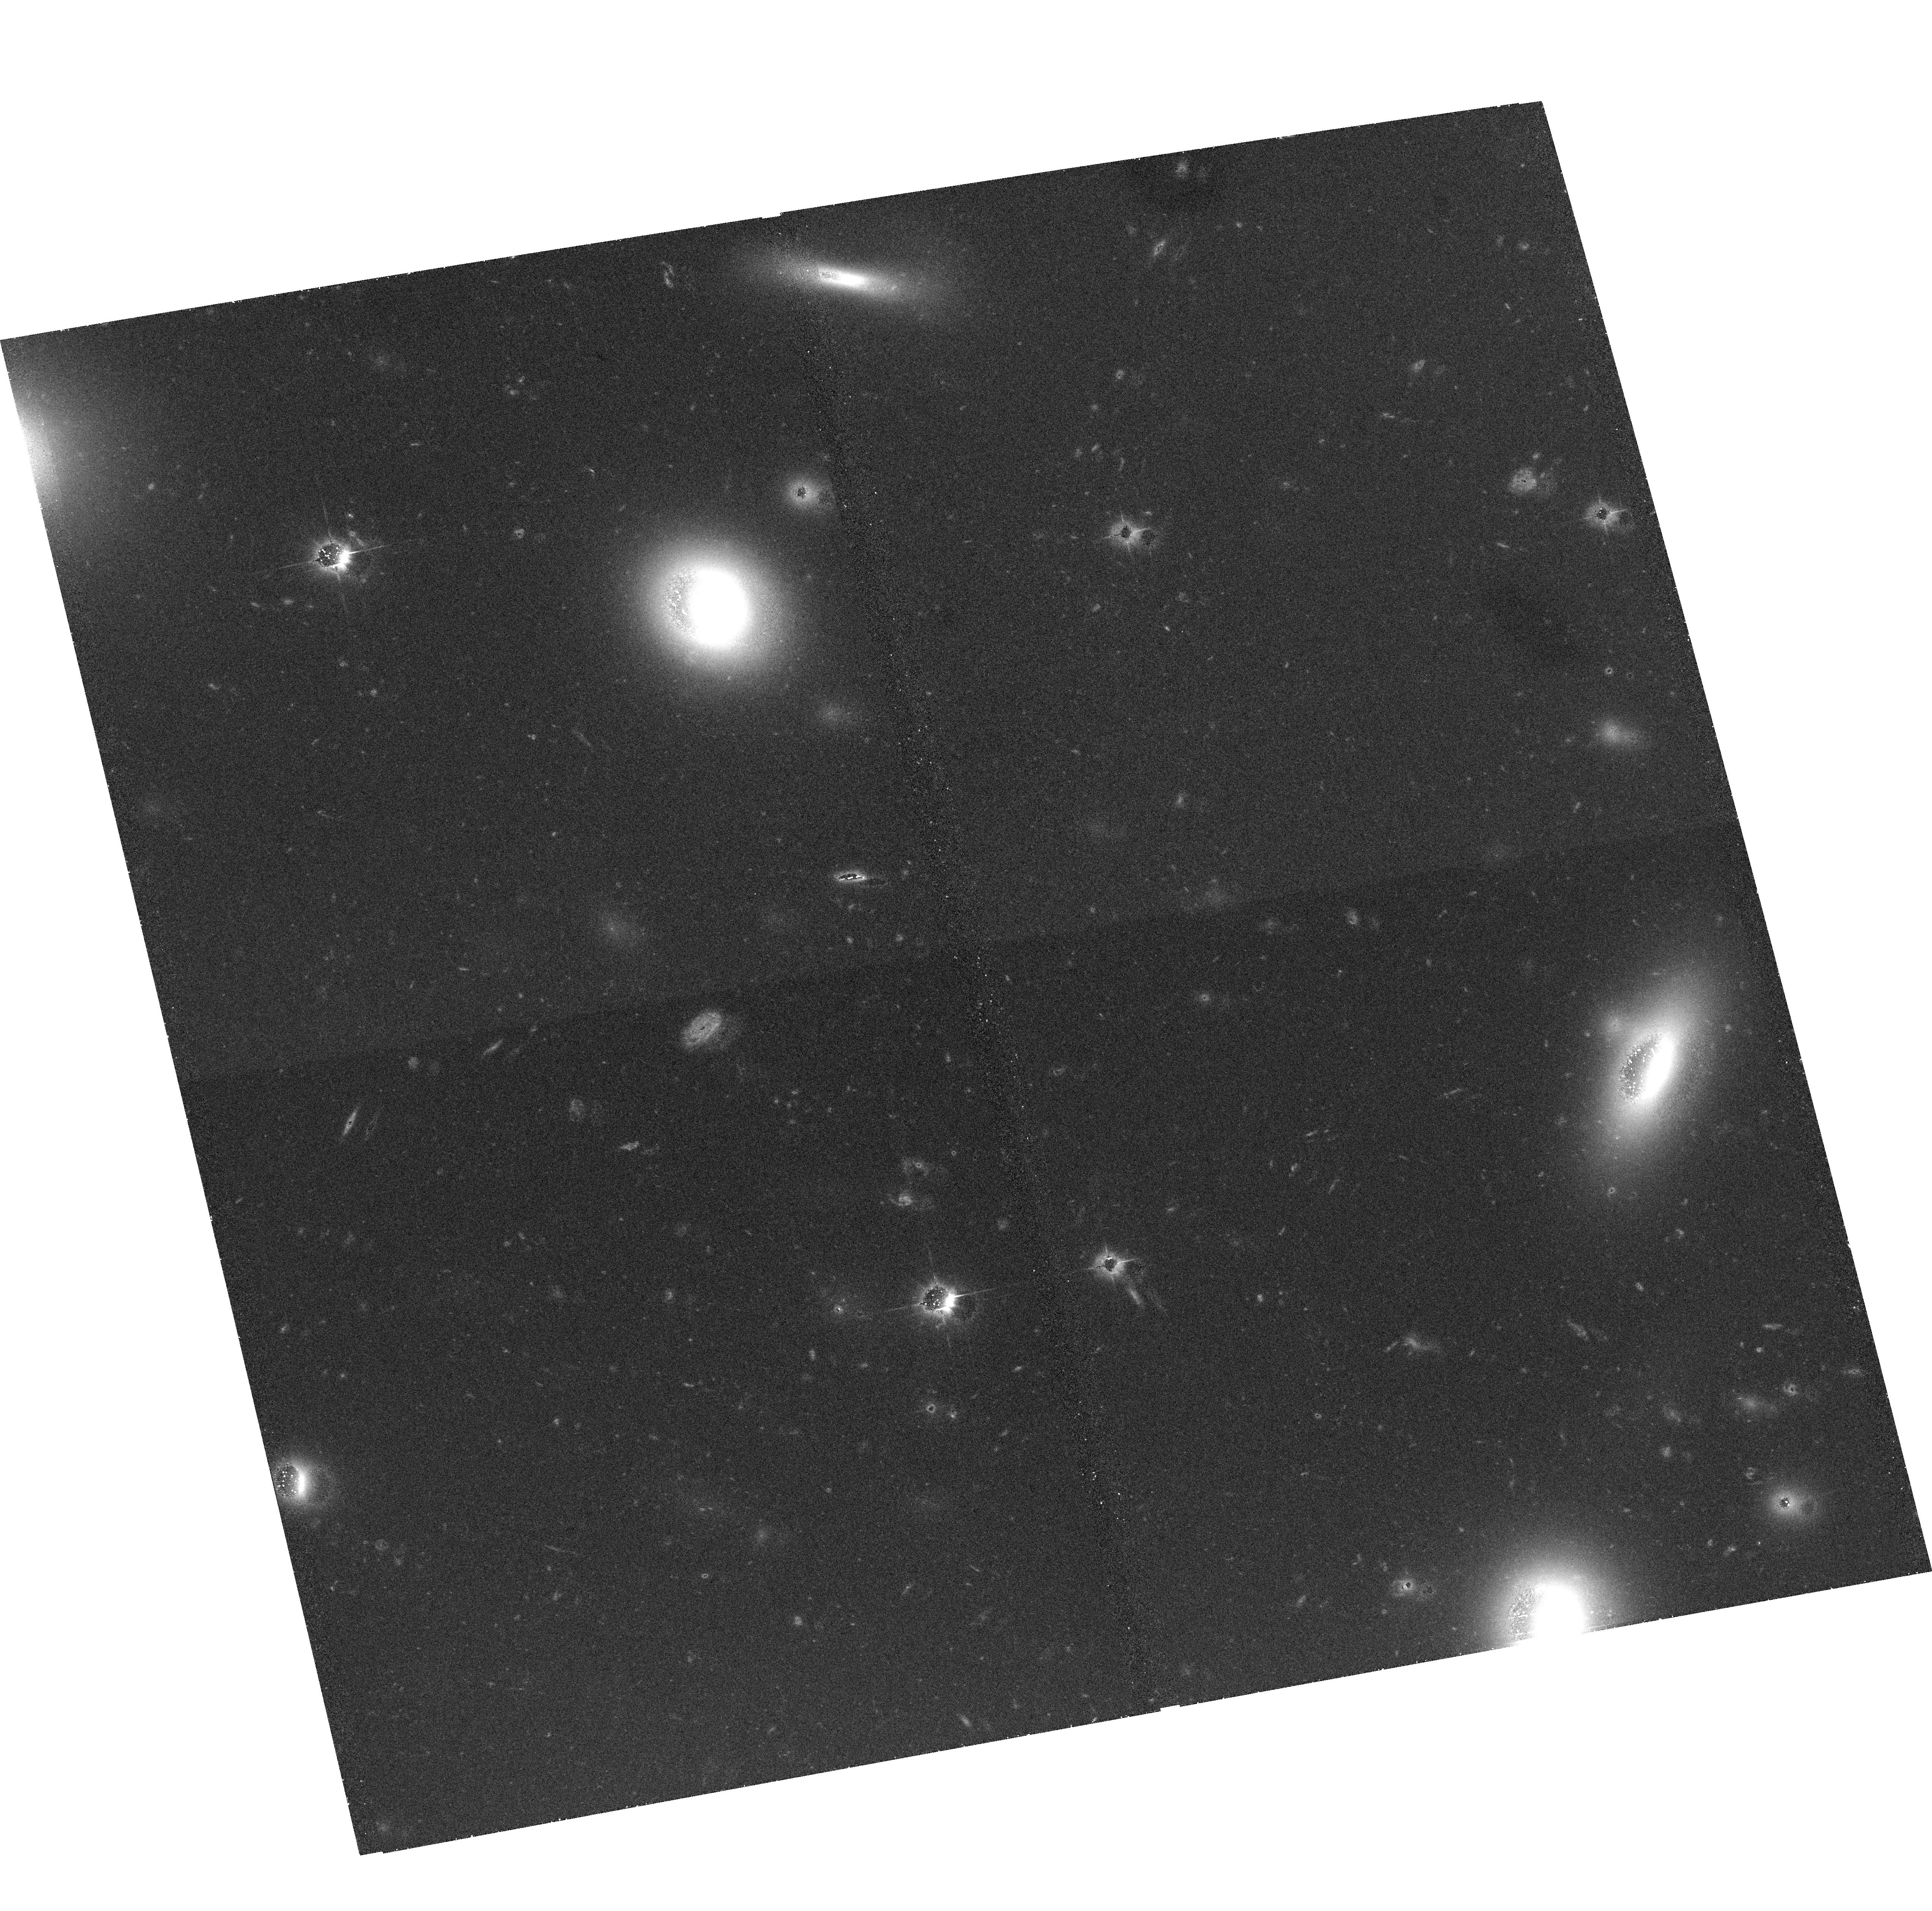
Target: COMA2-3
Instrument: ACS/WFC
Filter: F475W
Exposure: 45 min
Observation ID: hst_10861_10_acs_wfc_f475w_j9ty10

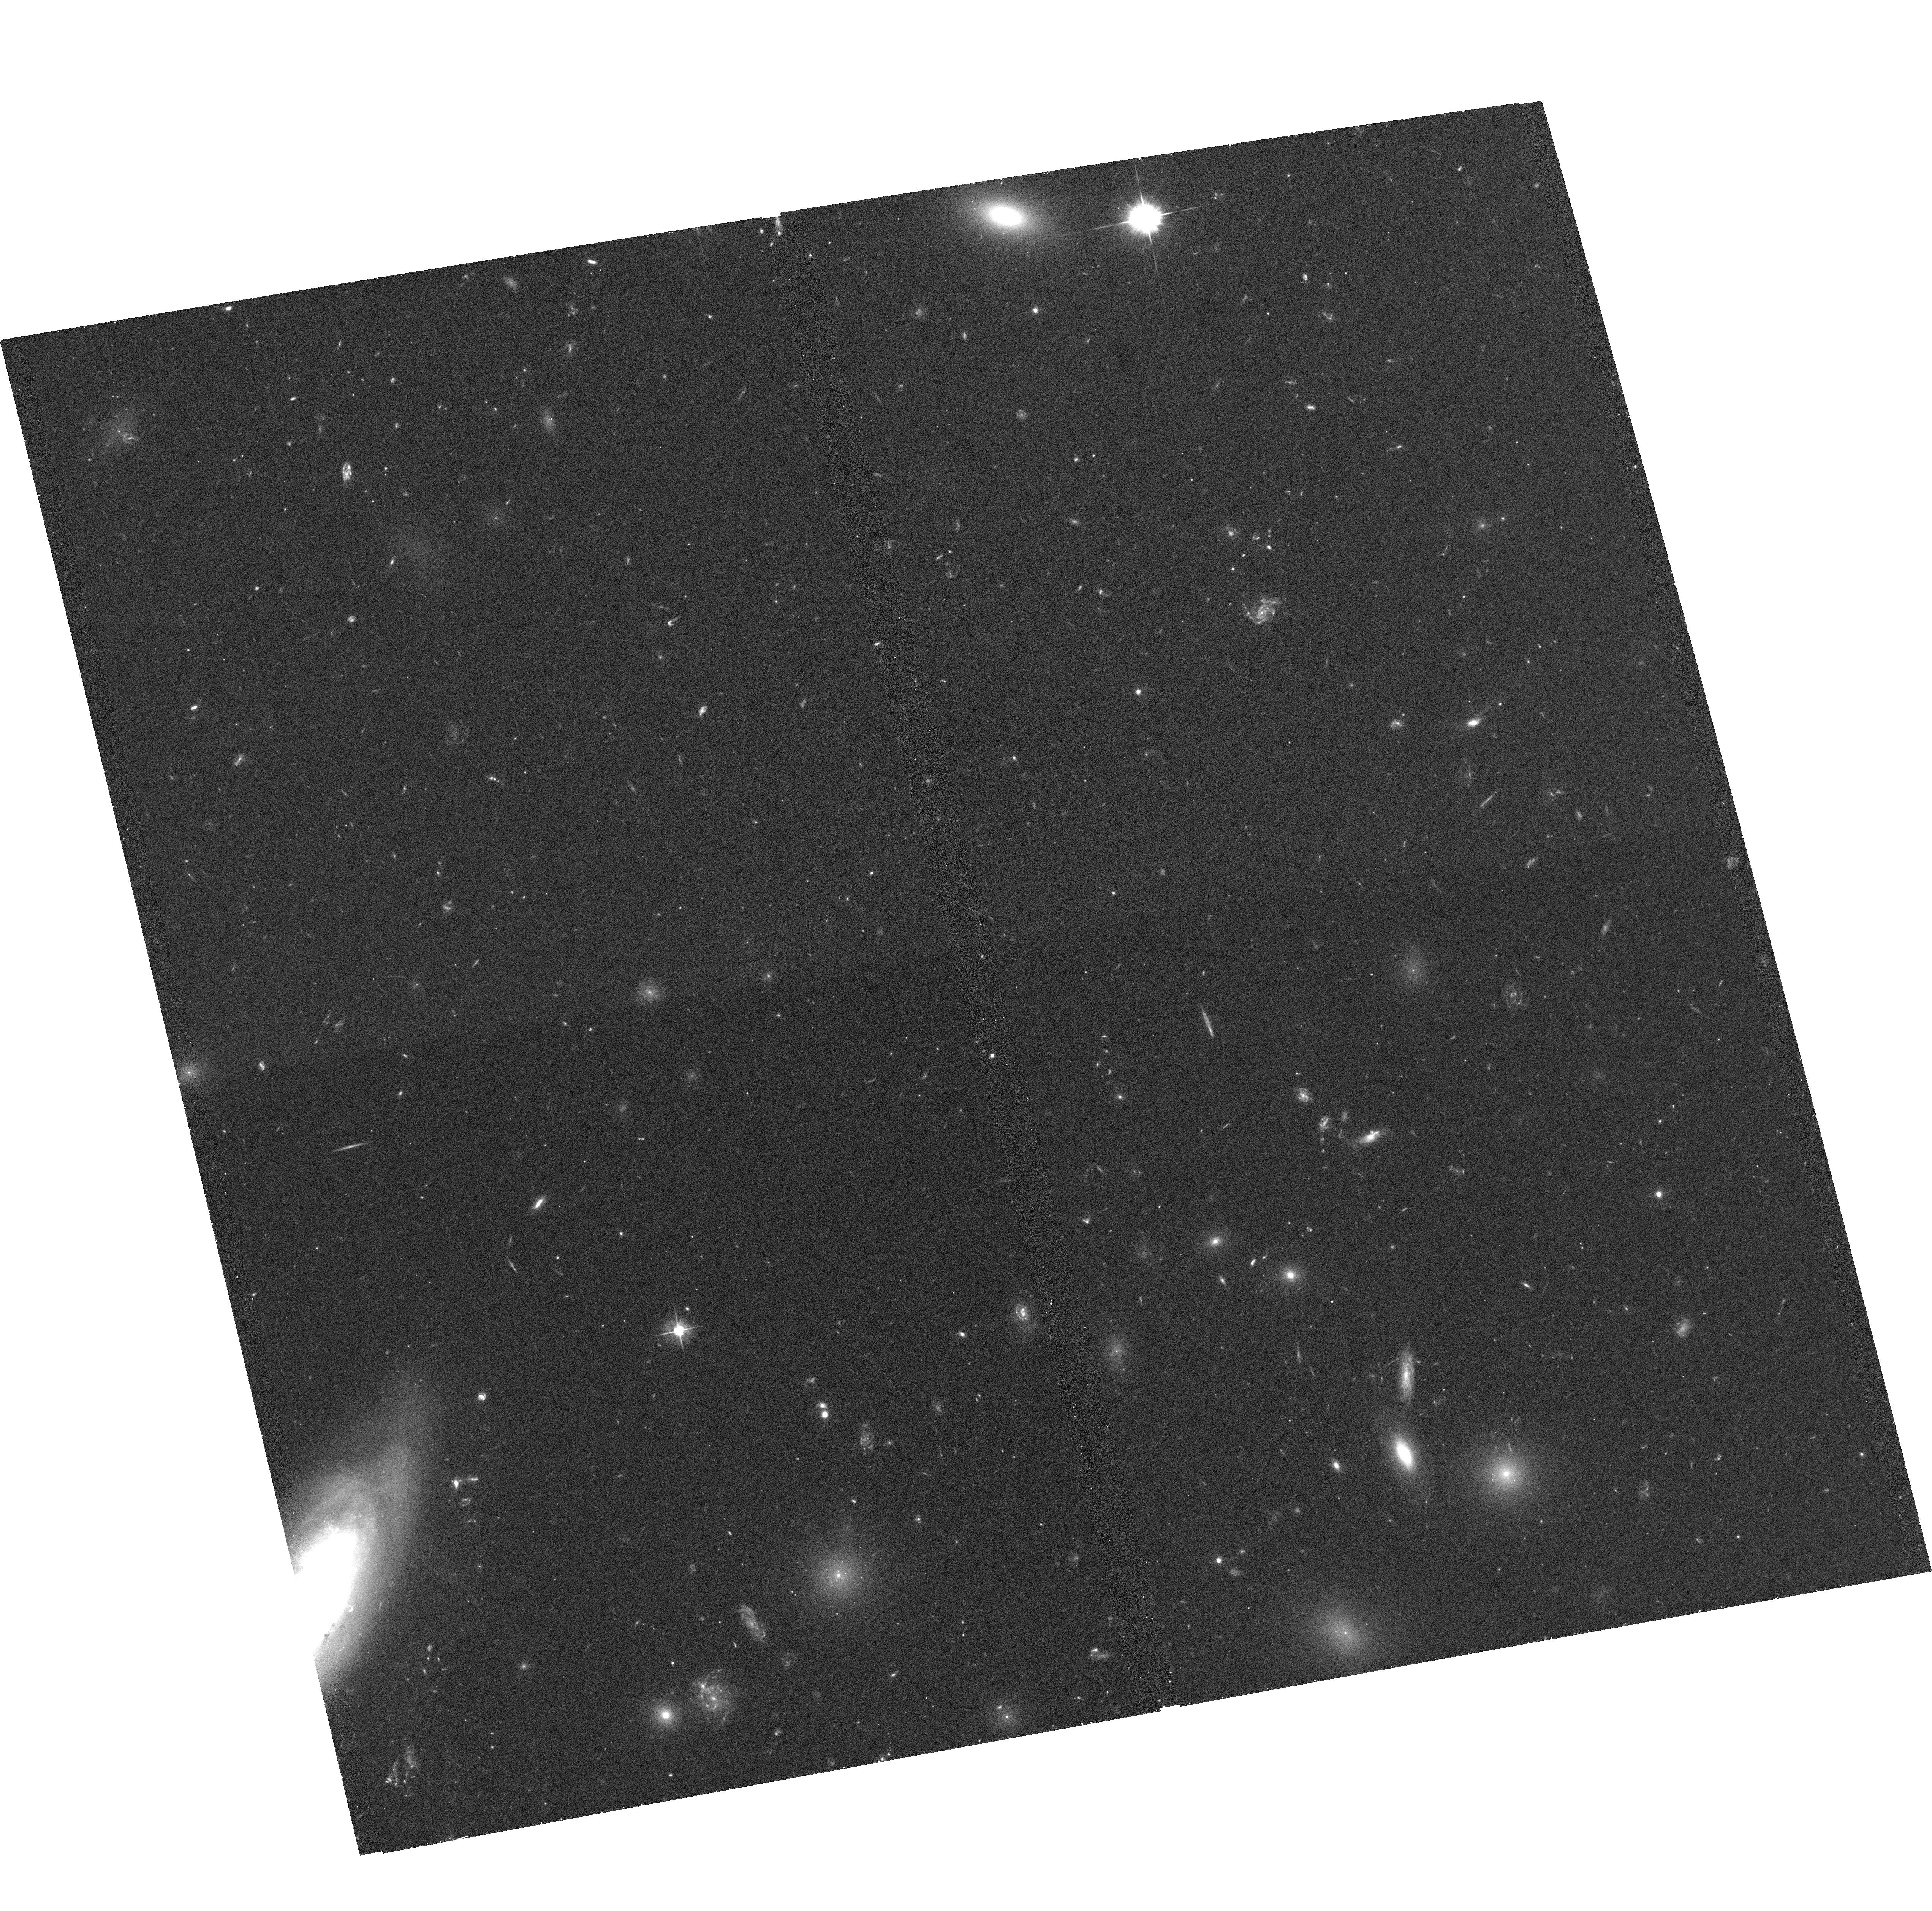
Target: COMA1-2
Instrument: ACS/WFC
Filter: F475W
Exposure: 45 min
Observation ID: hst_10861_02_acs_wfc_f475w_j9ty02

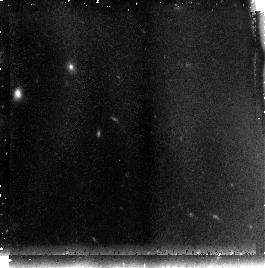
Target: field at RA 194.110°, Dec 27.366°
Instrument: NICMOS/NIC3
Filter: F110W
Exposure: 43 min
Observation ID: n9ty63020

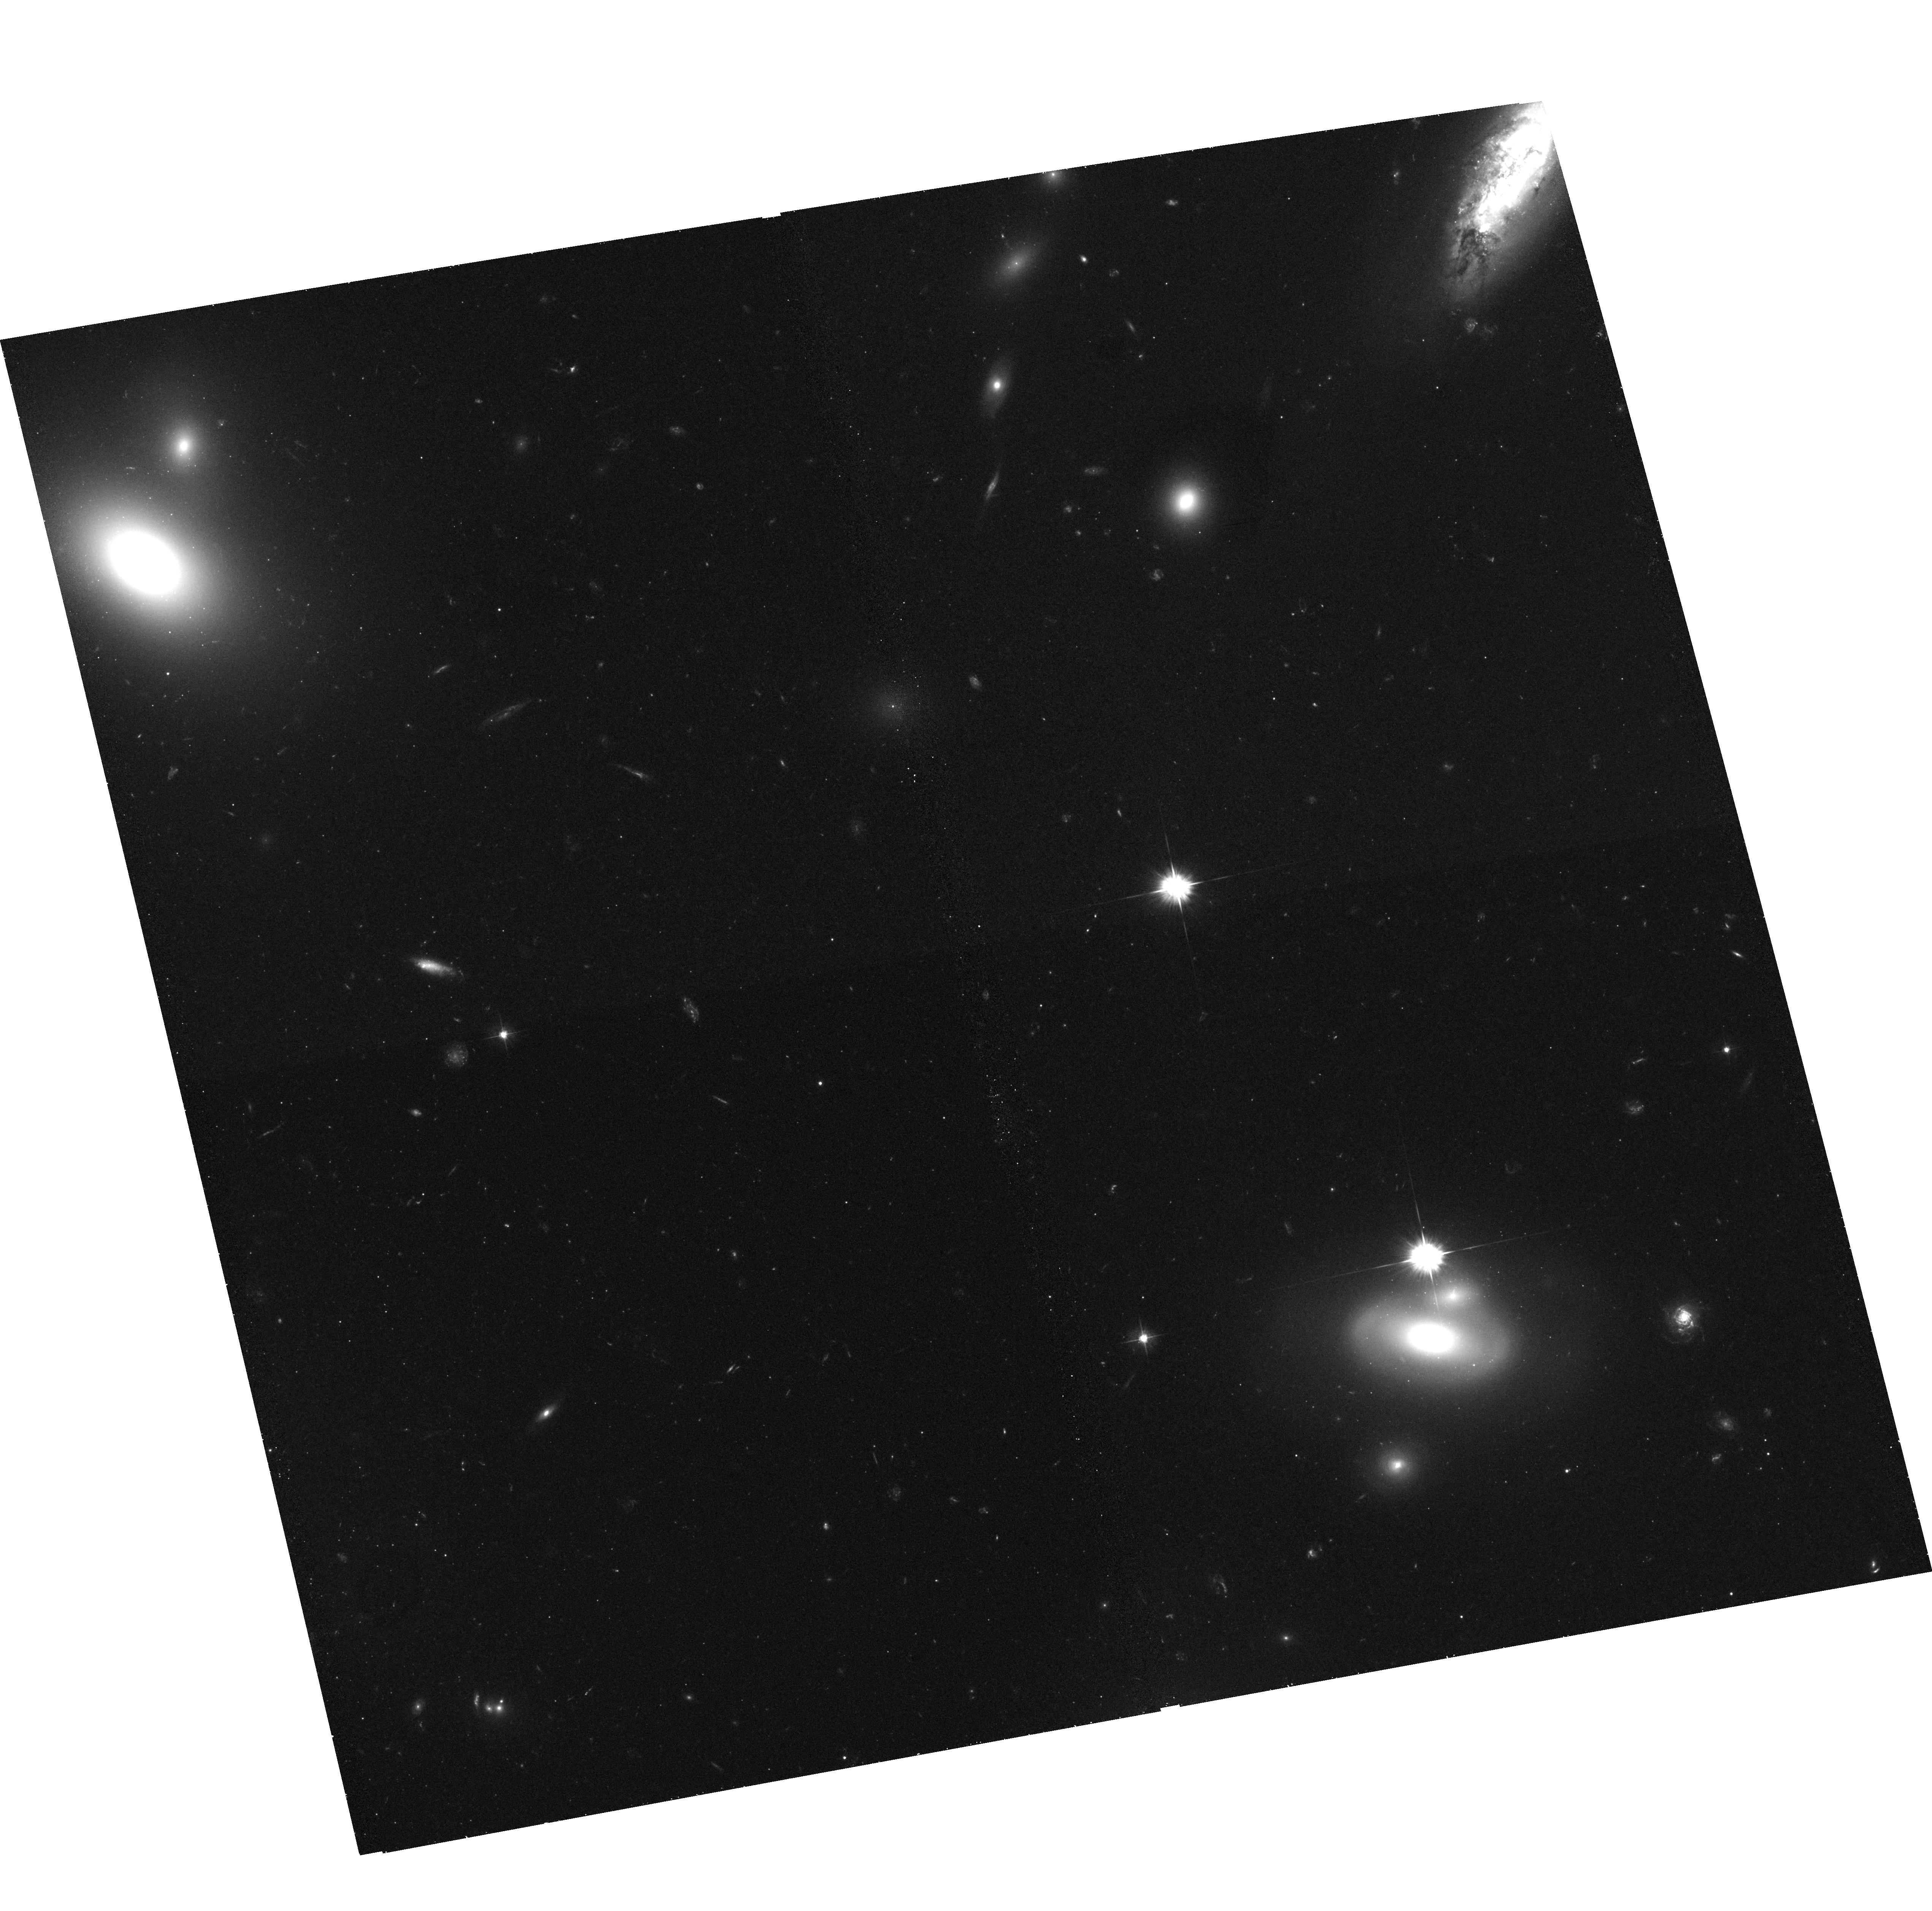
Target: COMA2-1
Instrument: ACS/WFC
Filter: F475W
Exposure: 45 min
Observation ID: hst_10861_08_acs_wfc_f475w_j9ty08

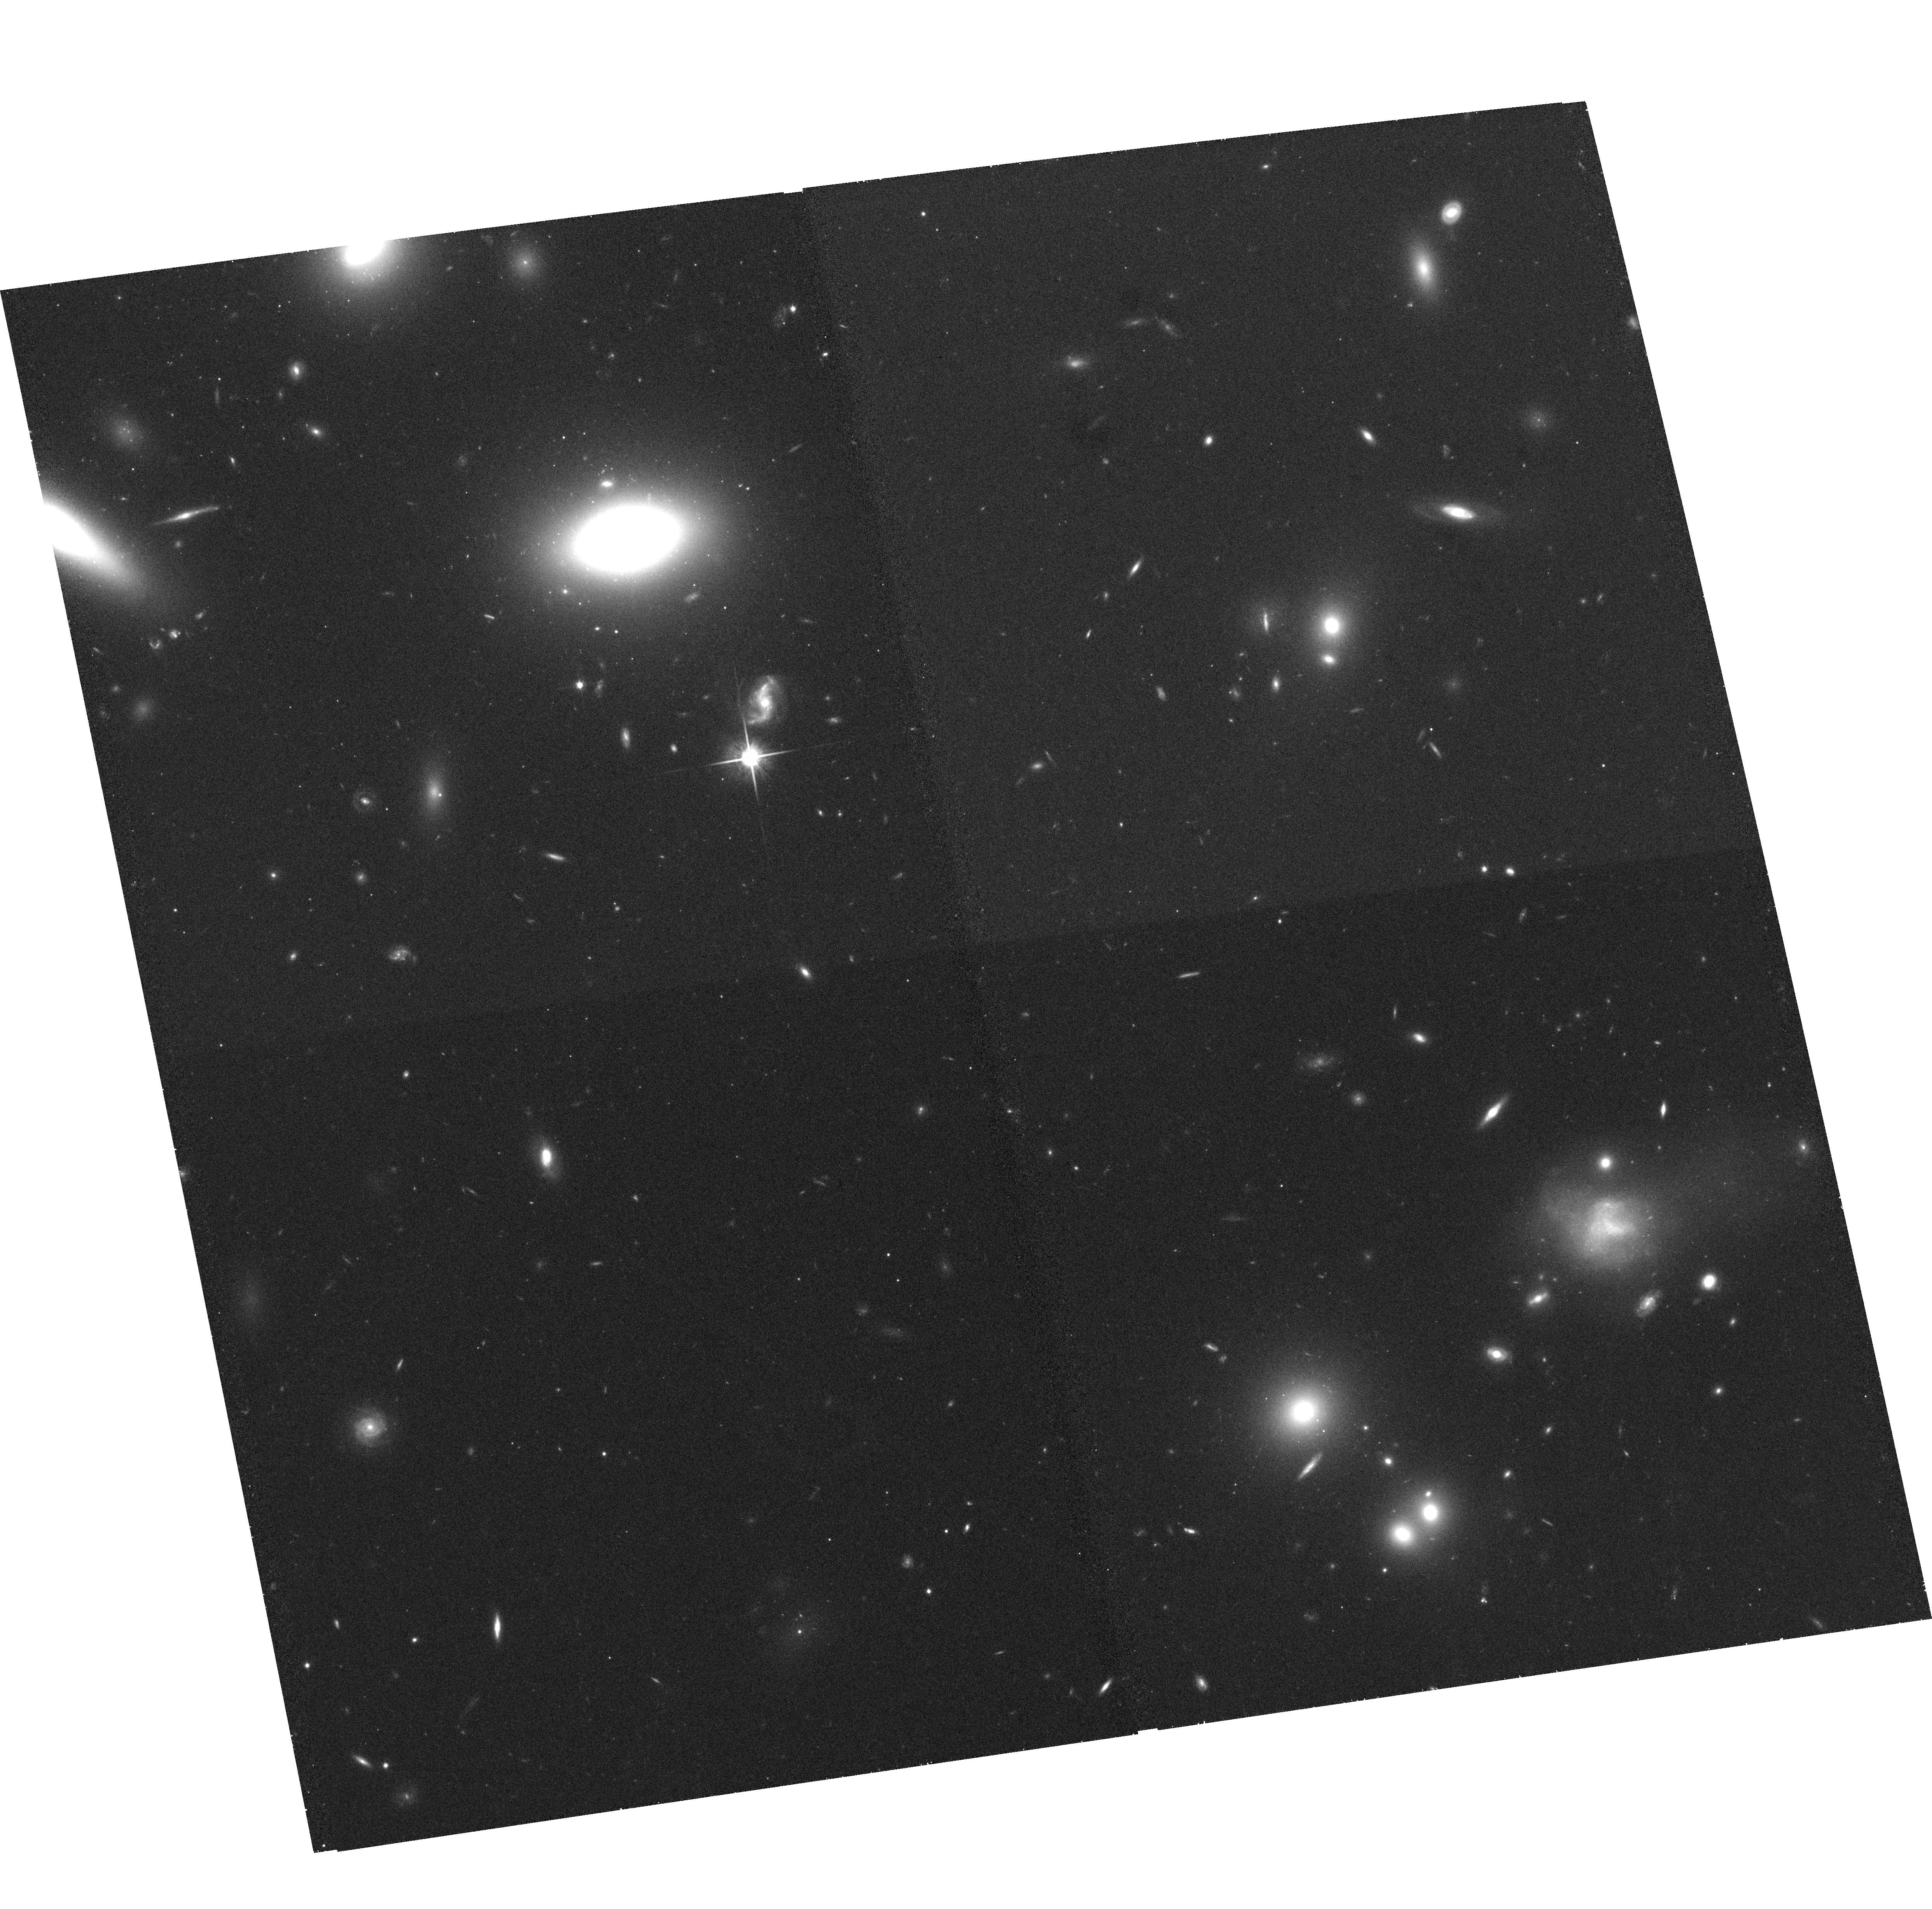
Target: COMA7-7
Instrument: ACS/WFC
Filter: F814W
Exposure: 23 min
Observation ID: hst_10861_75_acs_wfc_f814w_j9ty75

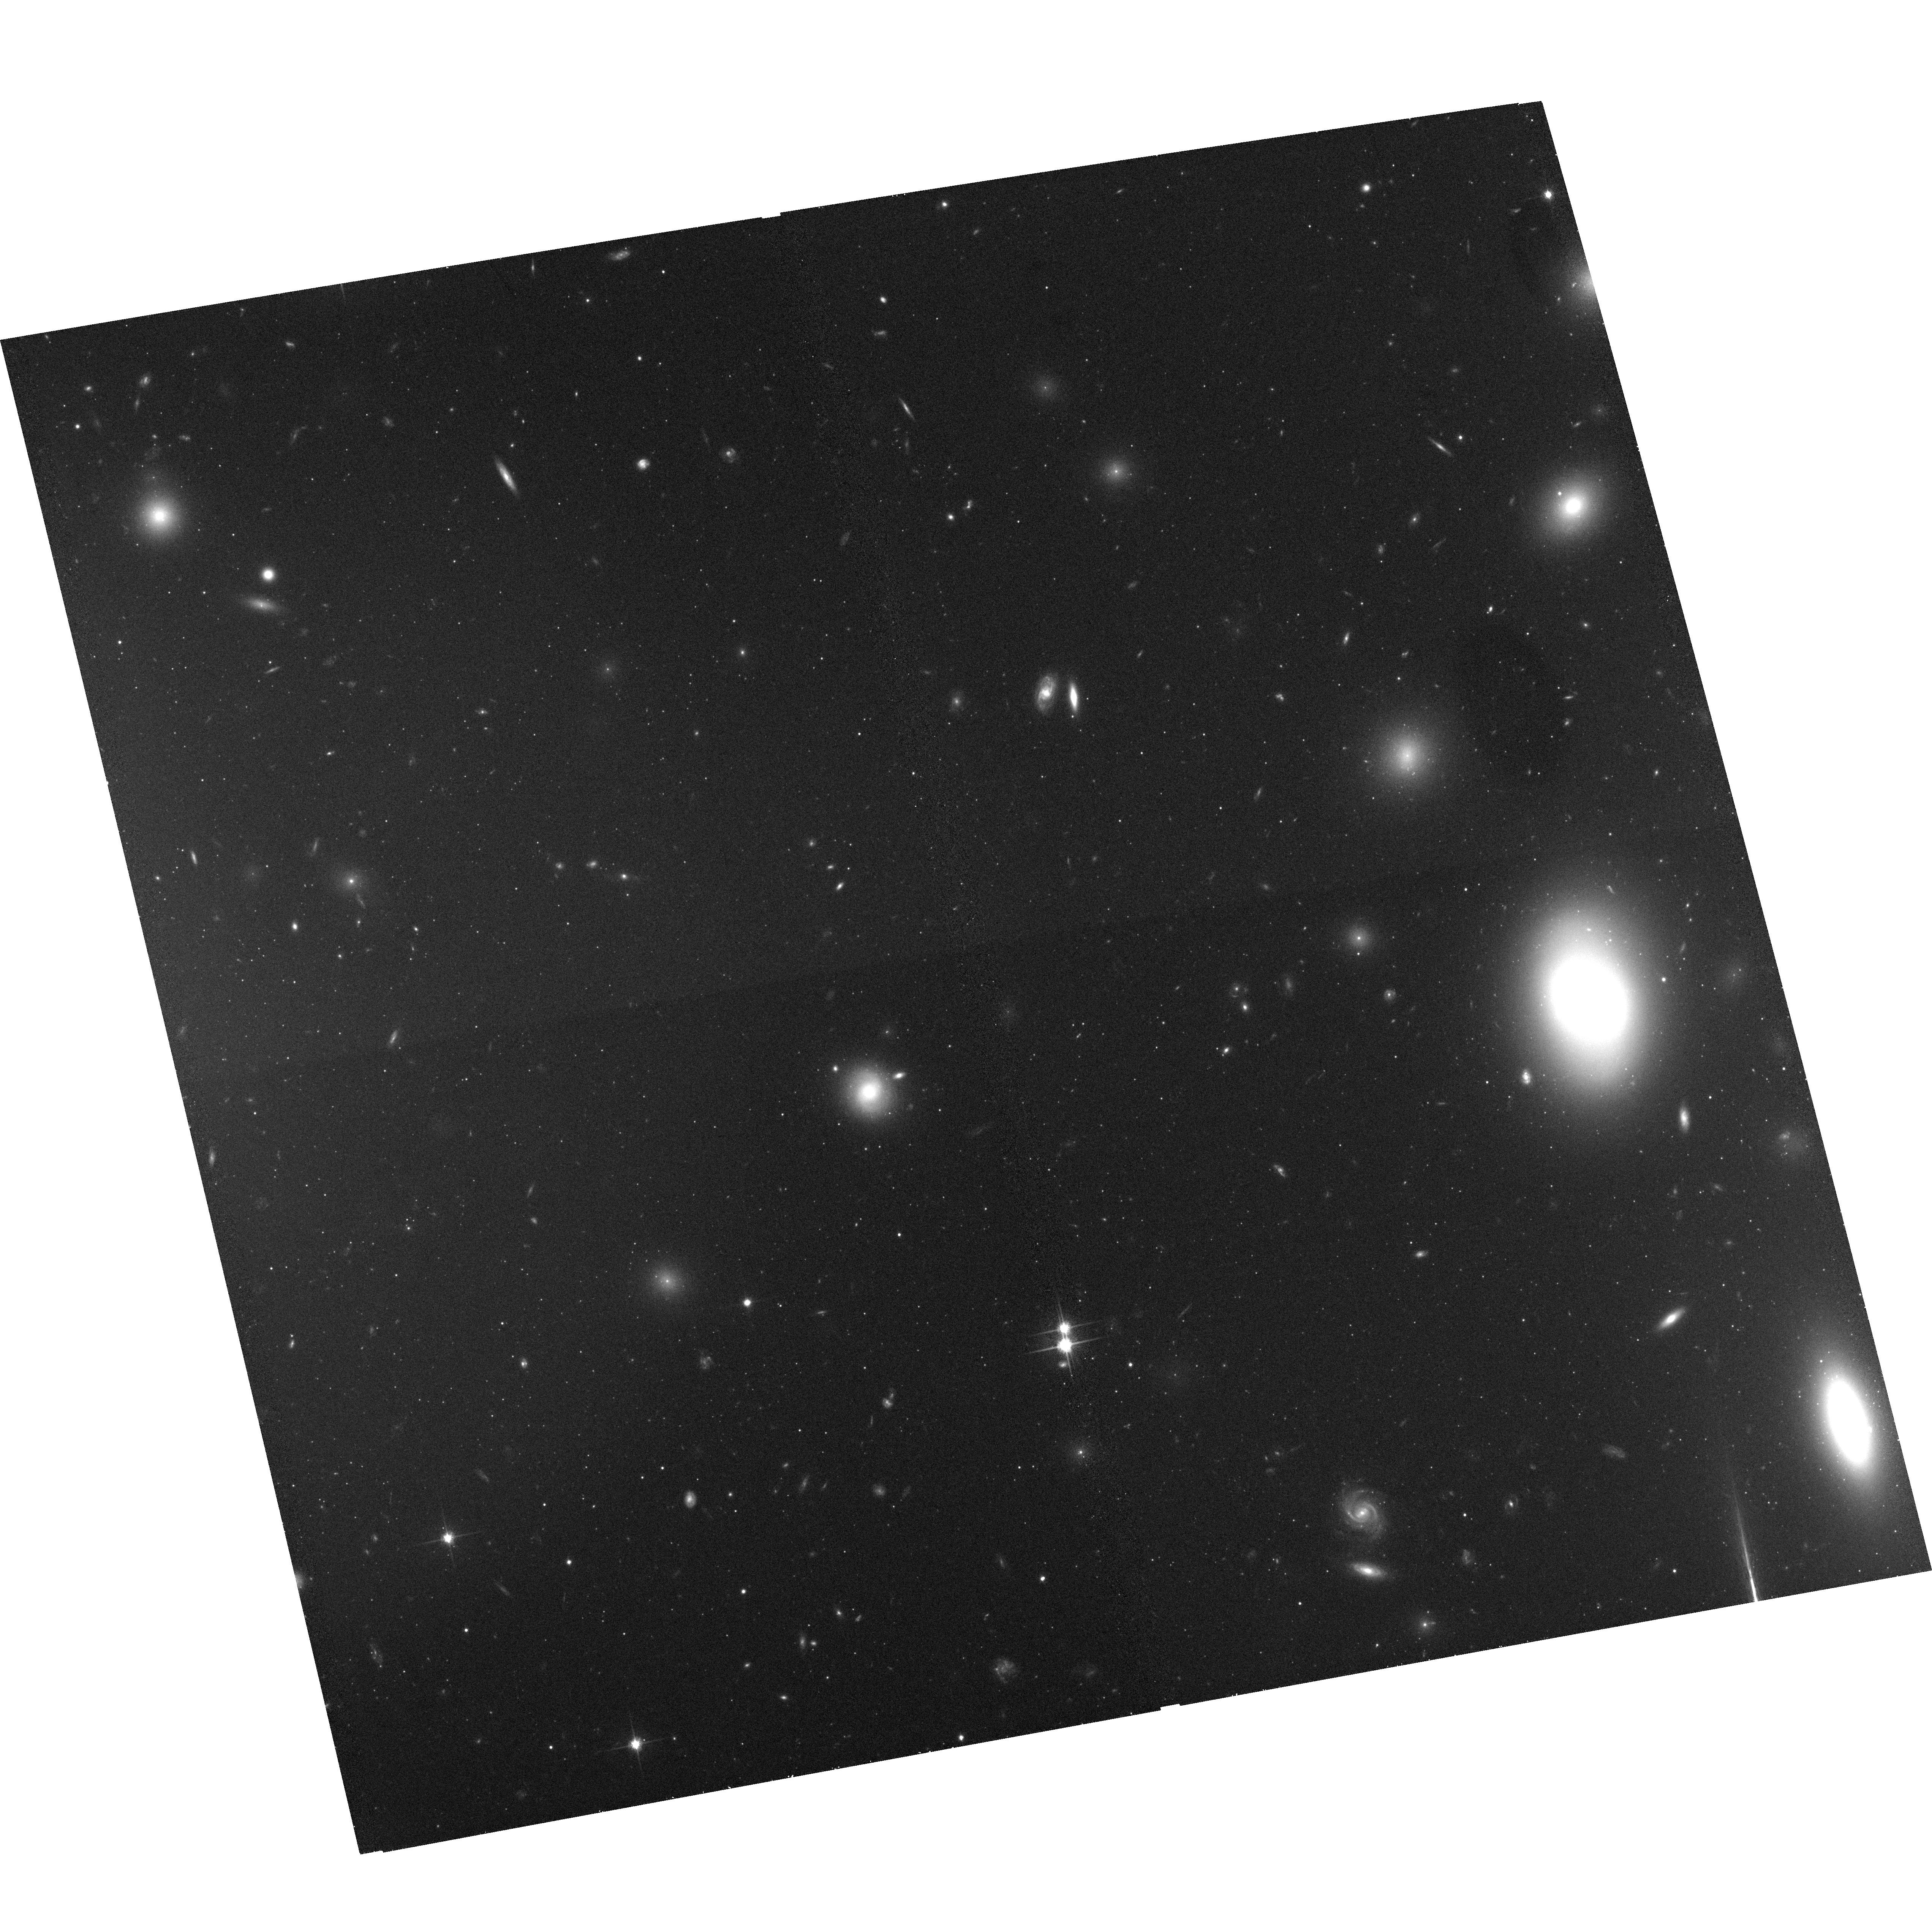
Target: COMA3-4
Instrument: ACS/WFC
Filter: F814W
Exposure: 23 min
Observation ID: hst_10861_18_acs_wfc_f814w_j9ty18

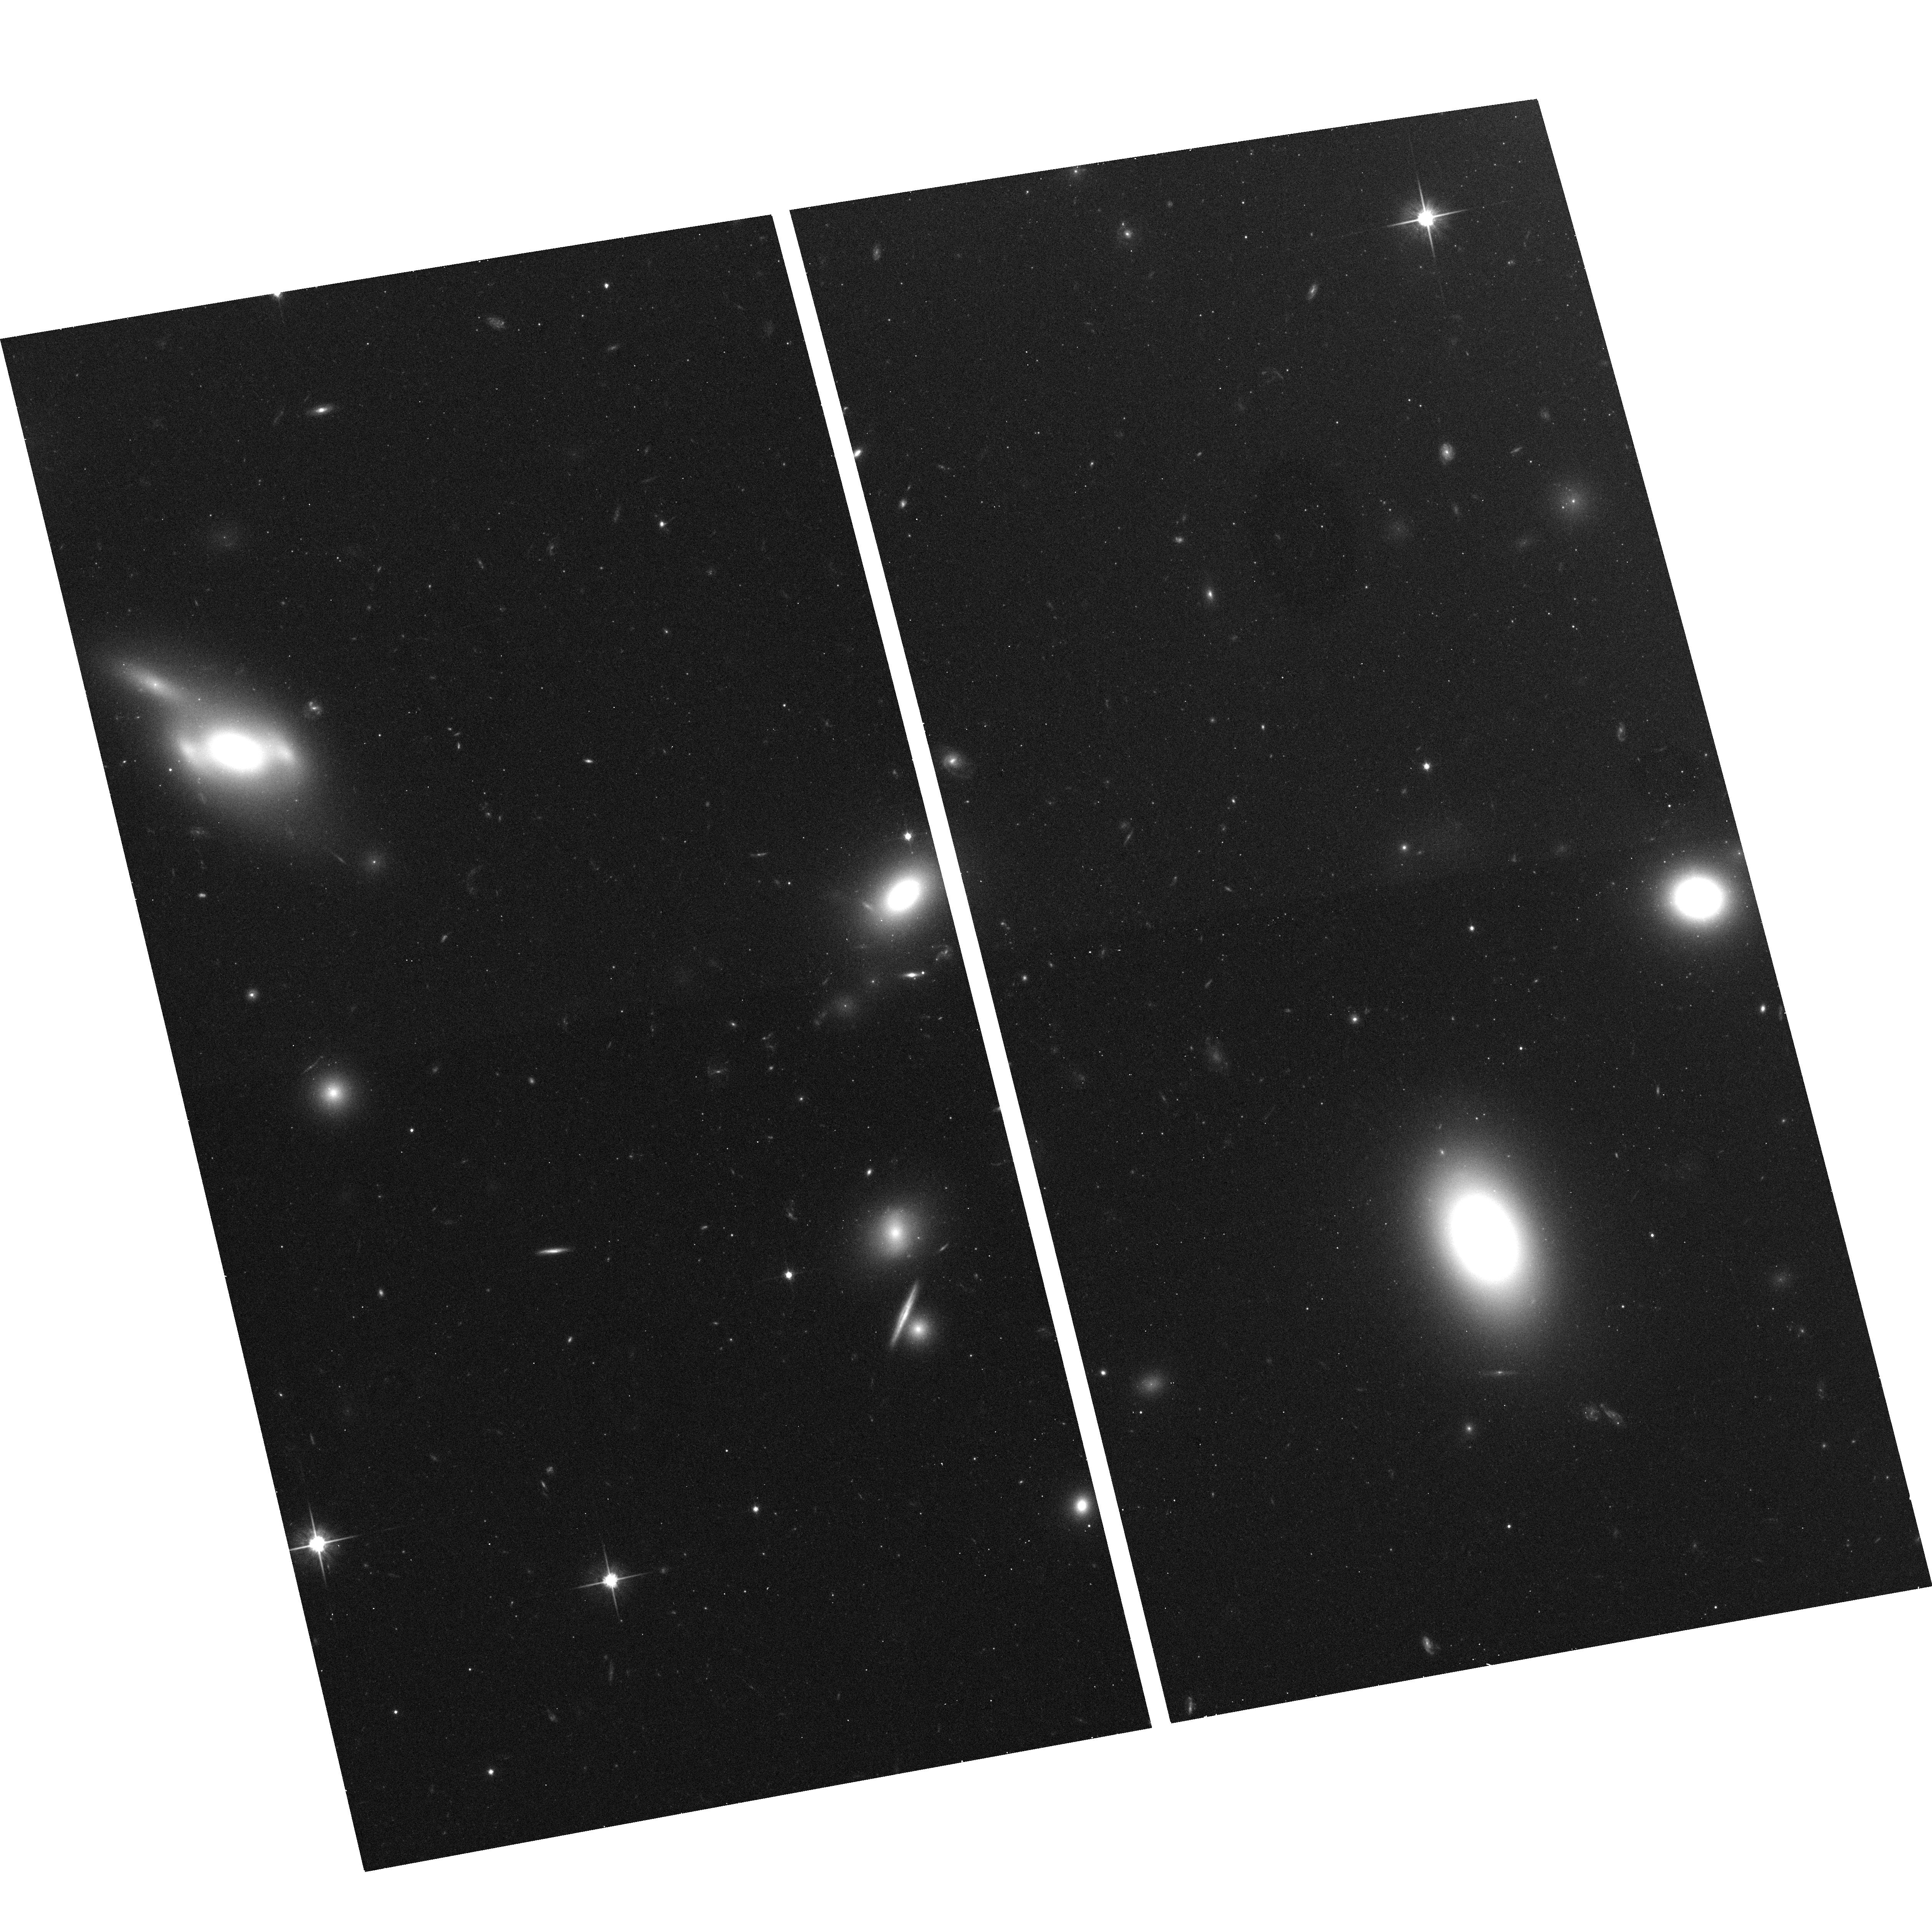
Target: COMA4-4
Instrument: ACS/WFC
Filter: F814W
Exposure: 12 min
Observation ID: hst_10861_a5_acs_wfc_f814w_j9tya5

An ACS Treasury Survey of the Coma cluster of galaxies (PI: Carter, David)

We propose to use the unique spatial resolution of HST and ACS to construct a Treasury imaging survey of the core and infall region of the richest local cluster, Coma. We will observe samples of thousands of galaxies down to magnitude B=27.3 with the aim of studying in detail the dwarf galaxy population which, according to hierarchical models of galaxy formation, are the earliest galaxies to form in the universe. Our initial scientific objectives are: 1) A study of the structure of the dwarf galaxies, including scaling laws, nuclear structure and morphology, to compare with hierarchical and evolutionary models of their formation. 2) A study of the stellar populations from colors and color gradients, and how the internal chemical evolution of galaxies is affected by interaction with the cluster gaseous and galaxy environment. 3) To determine the effect of the cluster environment upon morphological features, disks, bulges and bars, by comparing these structure in the Coma sample with field galaxy samples. 4) Identification of dwarf galaxy samples for further study with the new generation of multi-object and integral-field spectrographs on 8-10 metre class telescopes such as Keck, Subaru, Gemini, and GTC. This is the first such survey of a nearby rich cluster. It will provide a key database for studies of galaxy formation and evolution, and a very needed reference for comparison with similar galaxy surveys both in lower density environments in the nearby universe, and in high density environments at high redshifts.